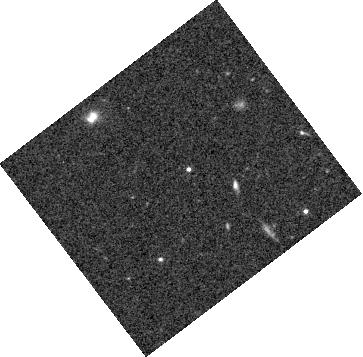
Target: WISE1405+5534
Instrument: WFC3/IR
Filter: F105W
Exposure: 33 min
Observation ID: hst_14052_07_wfc3_ir_f105w_icsq07

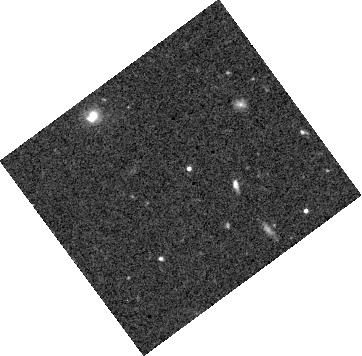
Target: WISE1405+5534
Instrument: WFC3/IR
Filter: F125W
Exposure: 38 min
Observation ID: hst_14052_13_wfc3_ir_f125w_icsq13

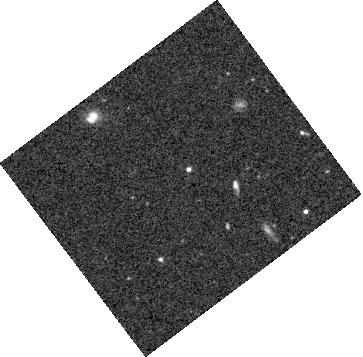
Target: WISE1405+5534
Instrument: WFC3/IR
Filter: F105W
Exposure: 38 min
Observation ID: hst_14052_02_wfc3_ir_f105w_icsq02

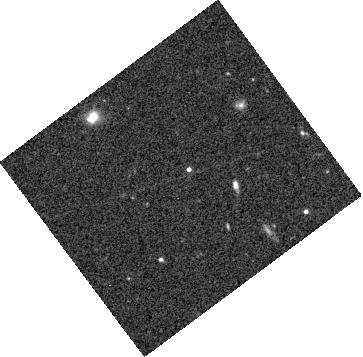
Target: WISE1405+5534
Instrument: WFC3/IR
Filter: F125W
Exposure: 38 min
Observation ID: hst_14052_10_wfc3_ir_f125w_icsq10

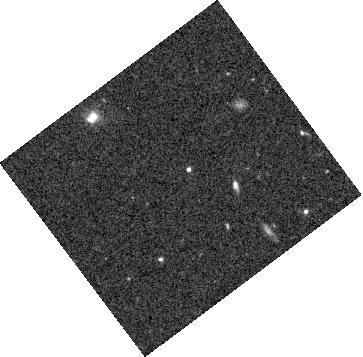
Target: WISE1405+5534
Instrument: WFC3/IR
Filter: F105W
Exposure: 38 min
Observation ID: hst_14052_04_wfc3_ir_f105w_icsq04

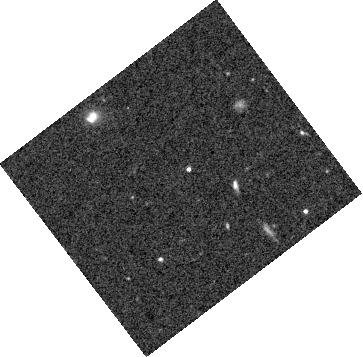
Target: WISE1405+5534
Instrument: WFC3/IR
Filter: F105W
Exposure: 38 min
Observation ID: hst_14052_01_wfc3_ir_f105w_icsq01

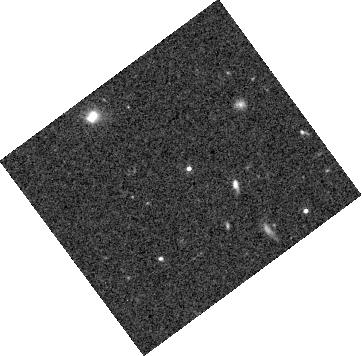
Target: WISE1405+5534
Instrument: WFC3/IR
Filter: F125W
Exposure: 38 min
Observation ID: hst_14052_12_wfc3_ir_f125w_icsq12

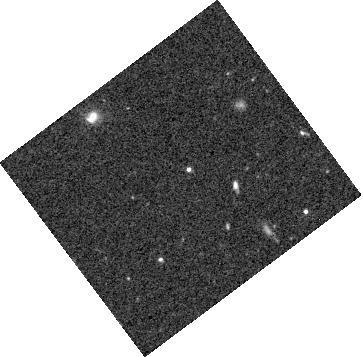
Target: WISE1405+5534
Instrument: WFC3/IR
Filter: F105W
Exposure: 38 min
Observation ID: hst_14052_05_wfc3_ir_f105w_icsq05

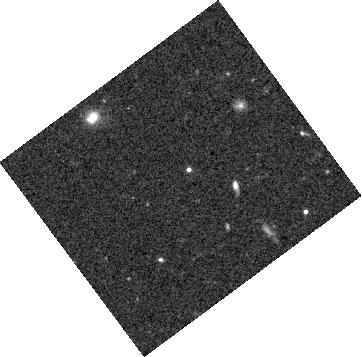
Target: WISE1405+5534
Instrument: WFC3/IR
Filter: F125W
Exposure: 38 min
Observation ID: hst_14052_11_wfc3_ir_f125w_icsq11

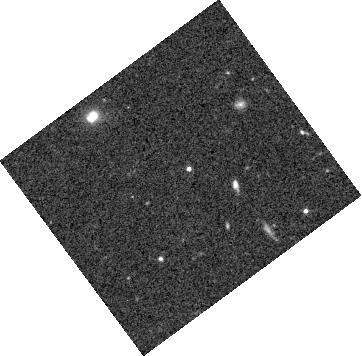
Target: WISE1405+5534
Instrument: WFC3/IR
Filter: F125W
Exposure: 38 min
Observation ID: hst_14052_14_wfc3_ir_f125w_icsq14

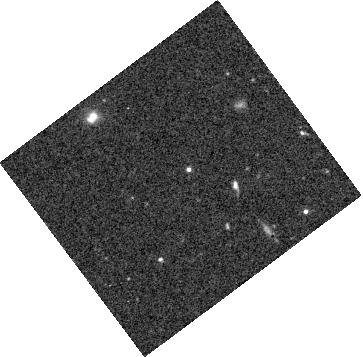
Target: WISE1405+5534
Instrument: WFC3/IR
Filter: F105W
Exposure: 38 min
Observation ID: hst_14052_06_wfc3_ir_f105w_icsq06

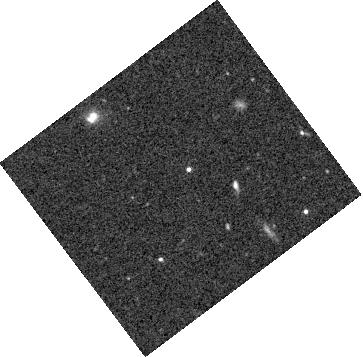
Target: WISE1405+5534
Instrument: WFC3/IR
Filter: F105W
Exposure: 38 min
Observation ID: hst_14052_03_wfc3_ir_f105w_icsq03

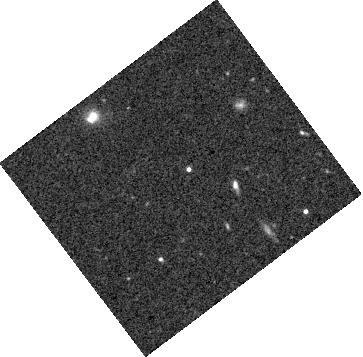
Target: WISE1405+5534
Instrument: WFC3/IR
Filter: F125W
Exposure: 33 min
Observation ID: hst_14052_09_wfc3_ir_f125w_icsq09

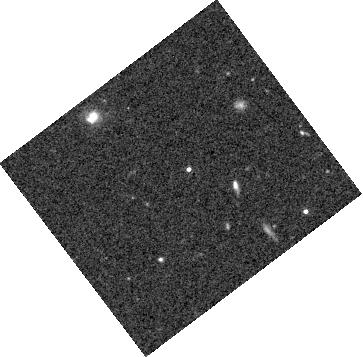
Target: WISE1405+5534
Instrument: WFC3/IR
Filter: F125W
Exposure: 33 min
Observation ID: hst_14052_08_wfc3_ir_f125w_icsq08

A Spitzer/HST Case Study of Weather on a Y Dwarf (PI: Cushing, Michael C.)

Condensate clouds play a critical role in shaping the emergent spectra of both brown dwarfs and gas giant planets. Our understanding of the vertical structure and horizontal distribution of these clouds remains limited, however, because we typically lack the multi-epoch observations required to study the disk-integrated emergent spectrum modulated by the brown dwarf's rotation. Variability studies can be used to advance our understanding of the three dimensional structure of brown dwarf atmospheres but simultaneous, multi-wavelength observations with broad spectral coverage are required. Noticeably absent from all variability studies of brown dwarfs to date are the Y dwarfs which are the coolest brown dwarfs currently known (Teff < 450 K). Our Cycle 9 Spitze date no near-infrared variability has been detected. We therefore propose an HST/Spitzer case study of the Y0.5 dwarf WISE 1405+5534. We will obtain simultaneous F105W, F125W, [3.6] and [4.5] photometry of this dwarf and compare the light curves to predictions of partly cloudy model atmospheres. These observations will not only provide critical information for dynamical models of brown dwarf atmospheres but also directly inform the interpretation and characterization of cool gas giant exoplanets detected with the next generation of high-contrast imagers like the Gemini Planet Imager (GPI) and the SPHERE instrument for the VLT. program has shown that Y dwarfs do indeed show variability in the mid-infrared, but to